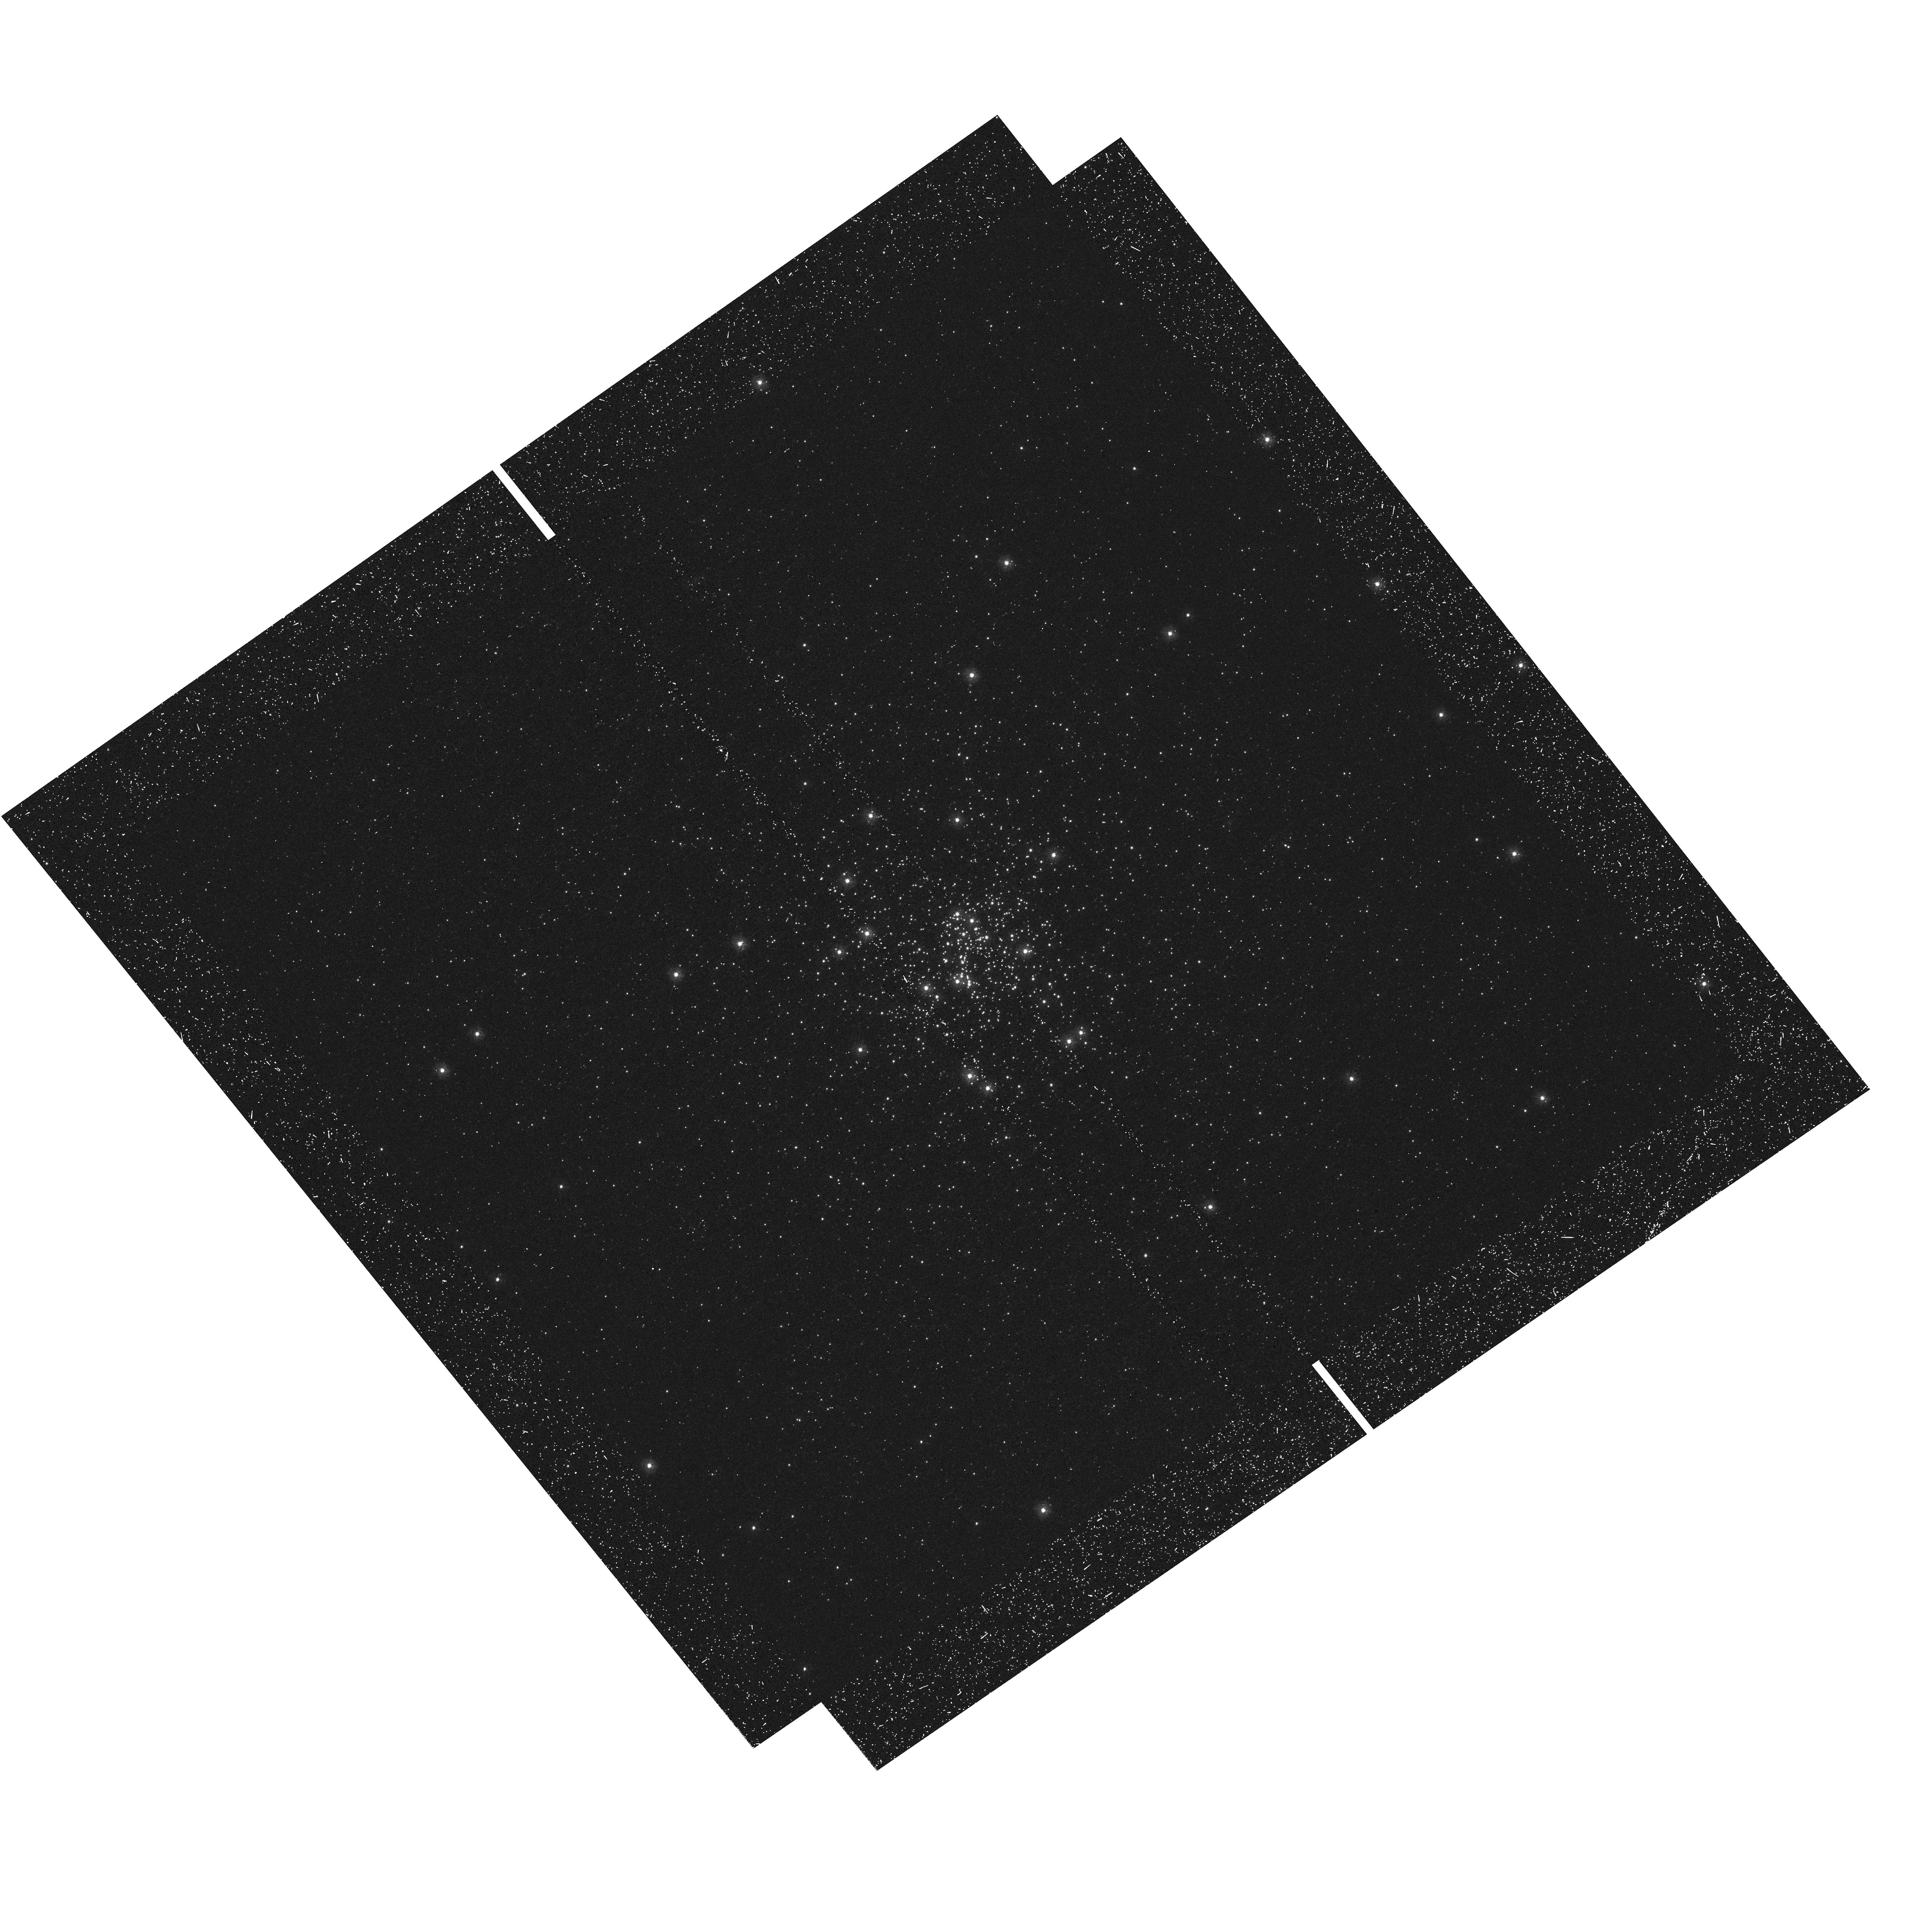
Target: NGC-6717
Instrument: WFC3/UVIS
Filter: F275W
Exposure: 23 min
Observation ID: hst_13297_39_wfc3_uvis_f275w_icau39

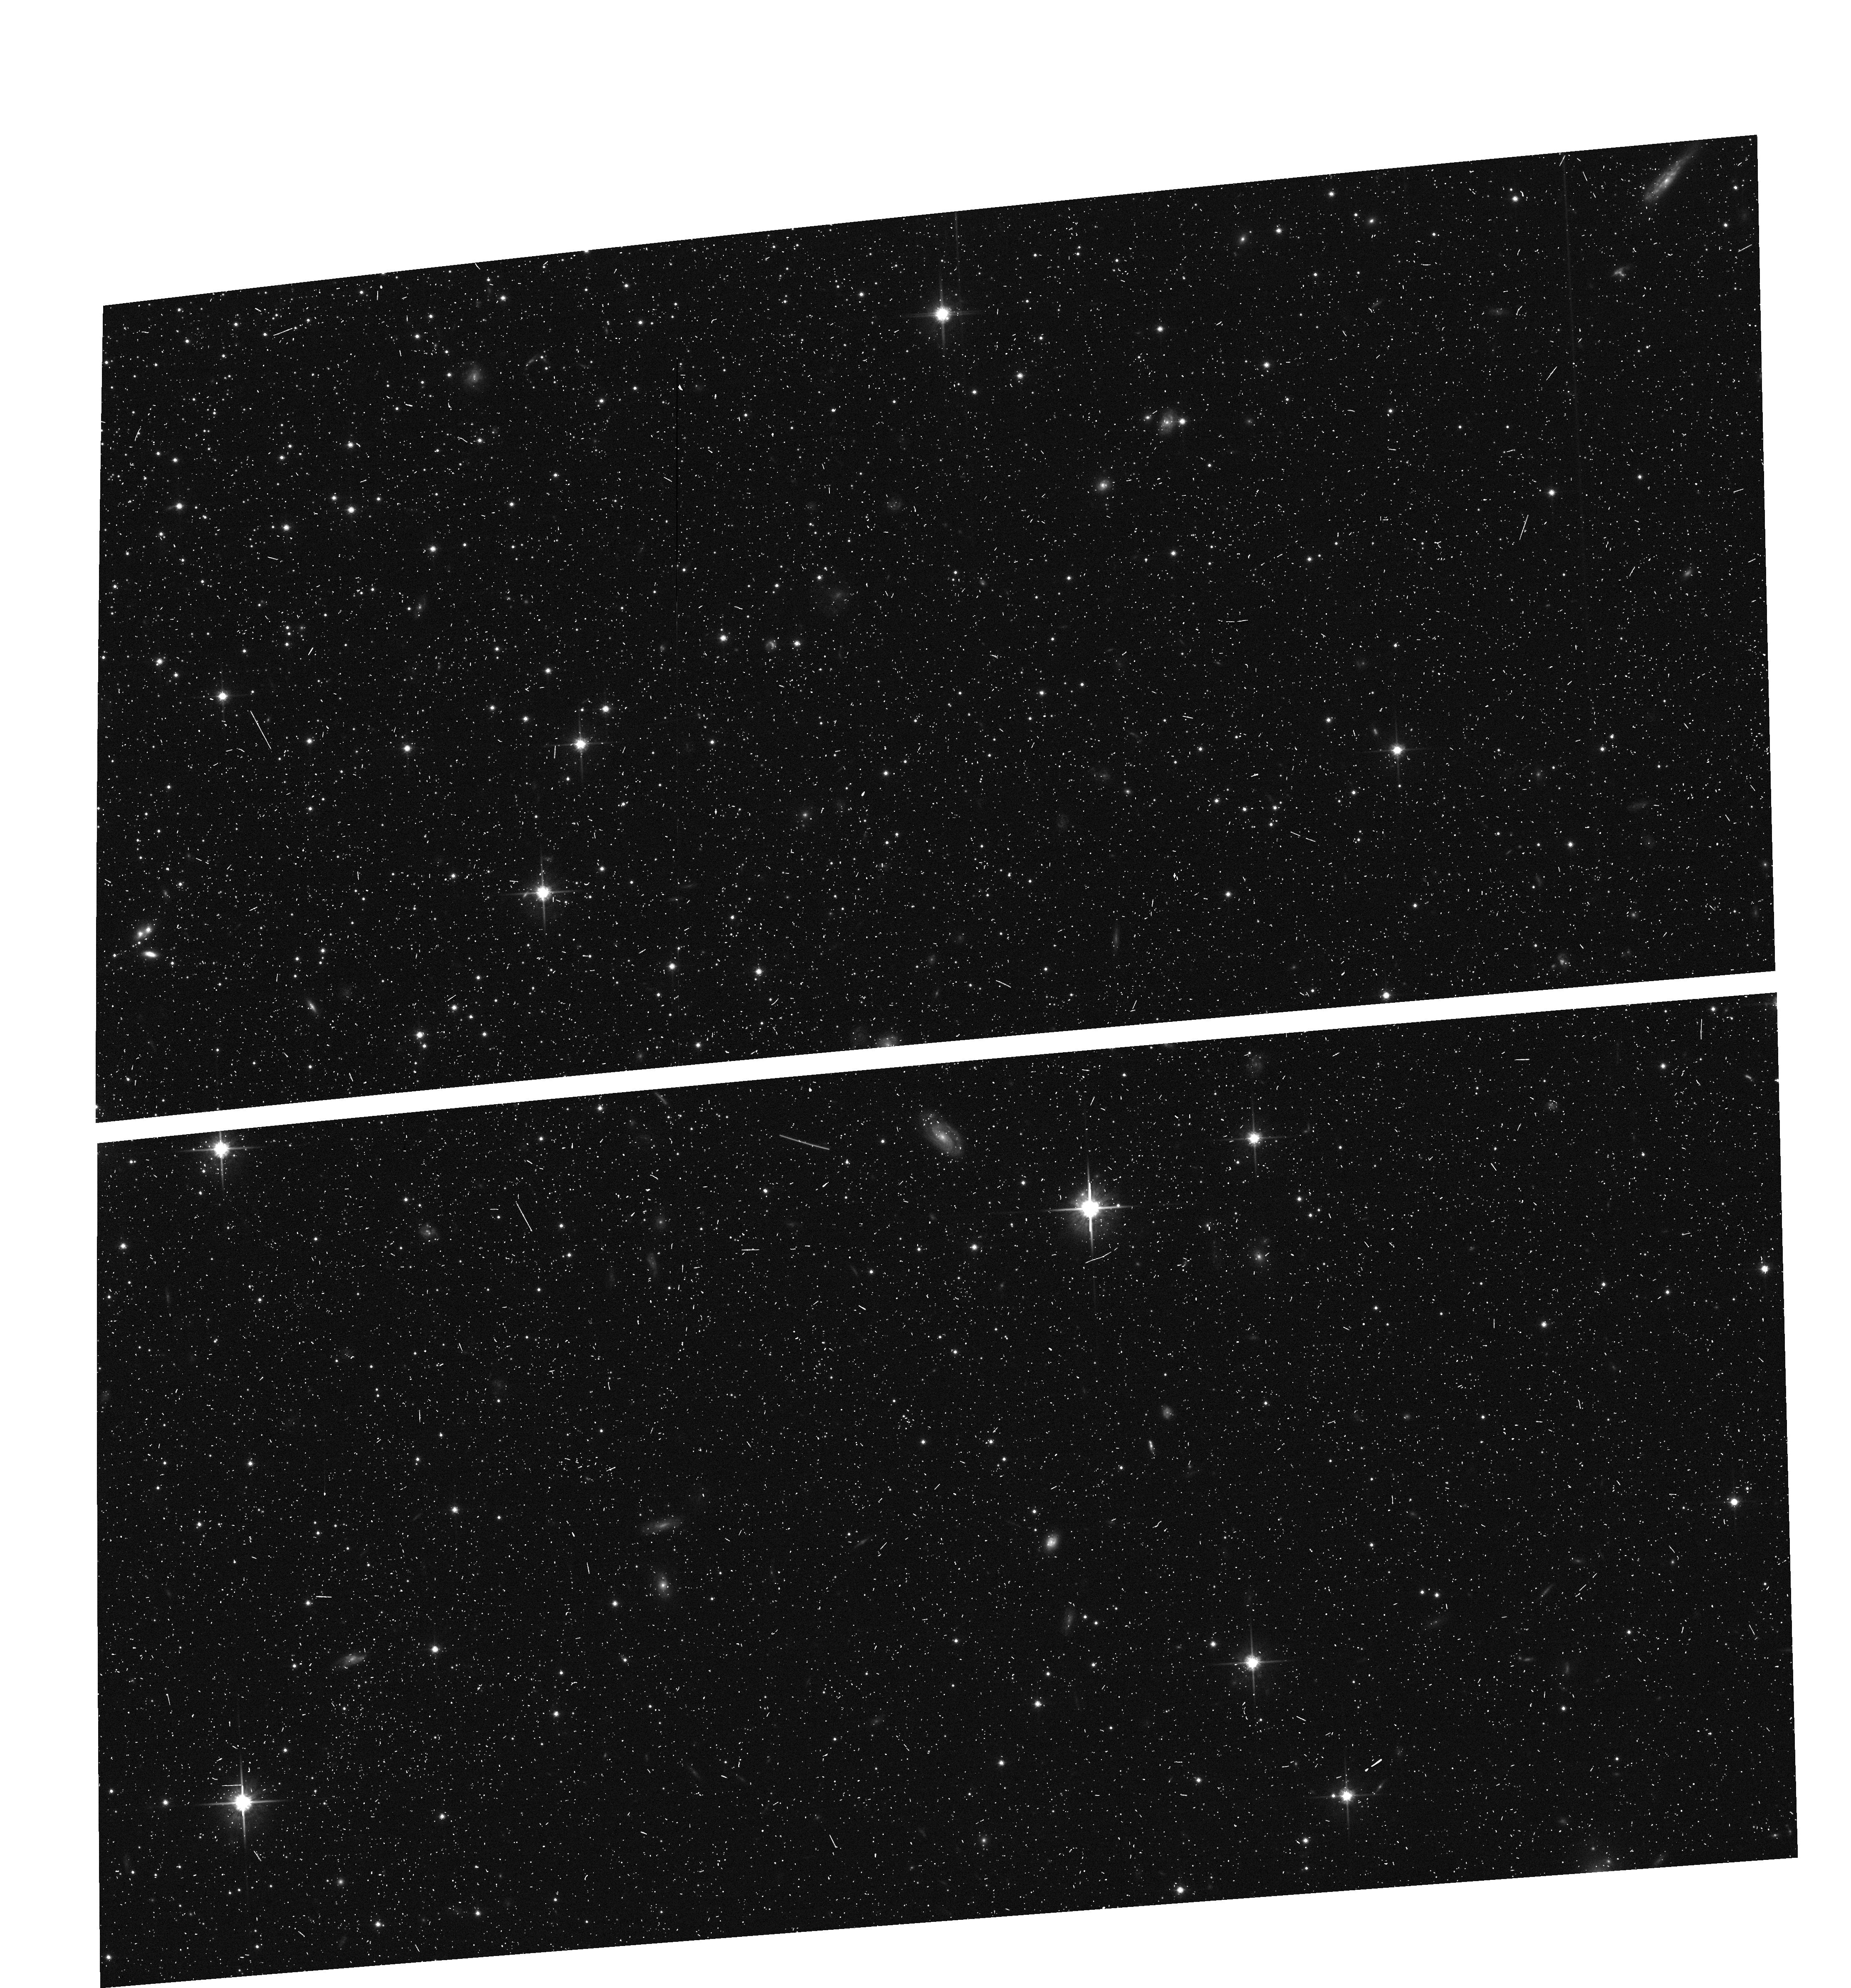
Target: NGC-7099-M-30
Instrument: ACS/WFC
Filter: F814W
Exposure: 10 min
Observation ID: hst_13297_0d_acs_wfc_f814w_jcau0d

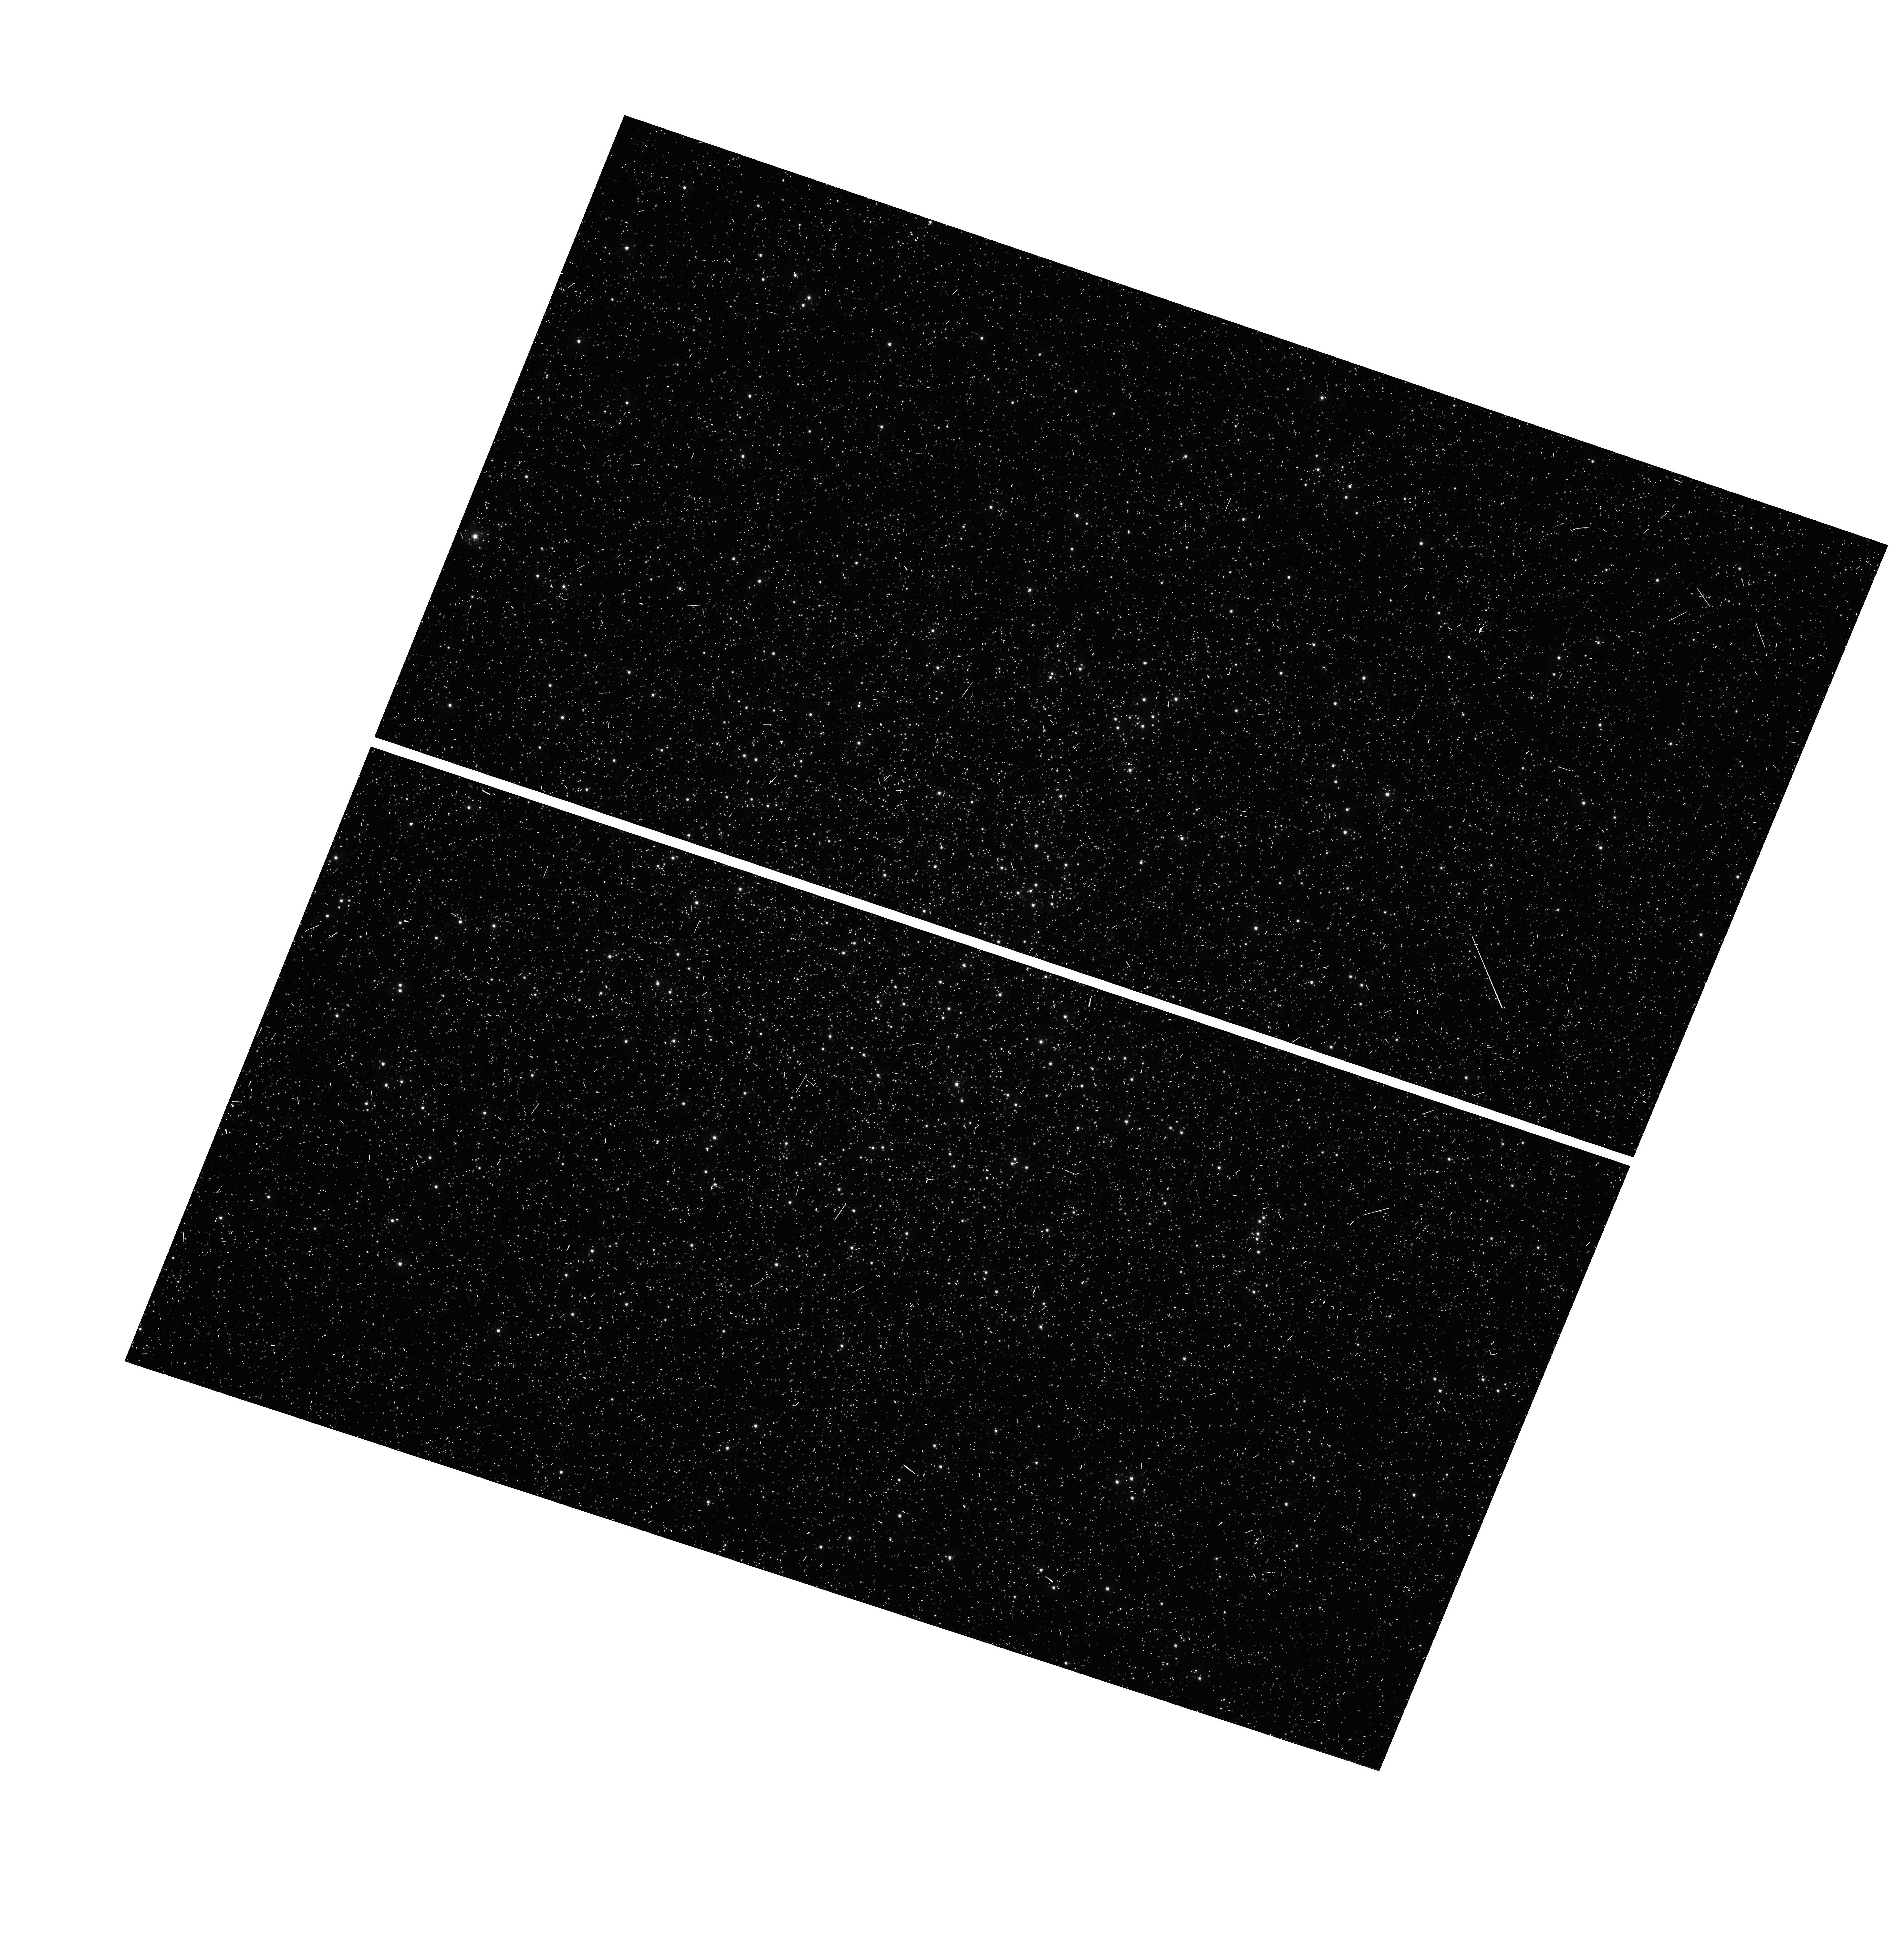
Target: NGC-4833
Instrument: WFC3/UVIS
Filter: F336W
Exposure: 6 min
Observation ID: hst_13297_48_wfc3_uvis_f336w_icau48

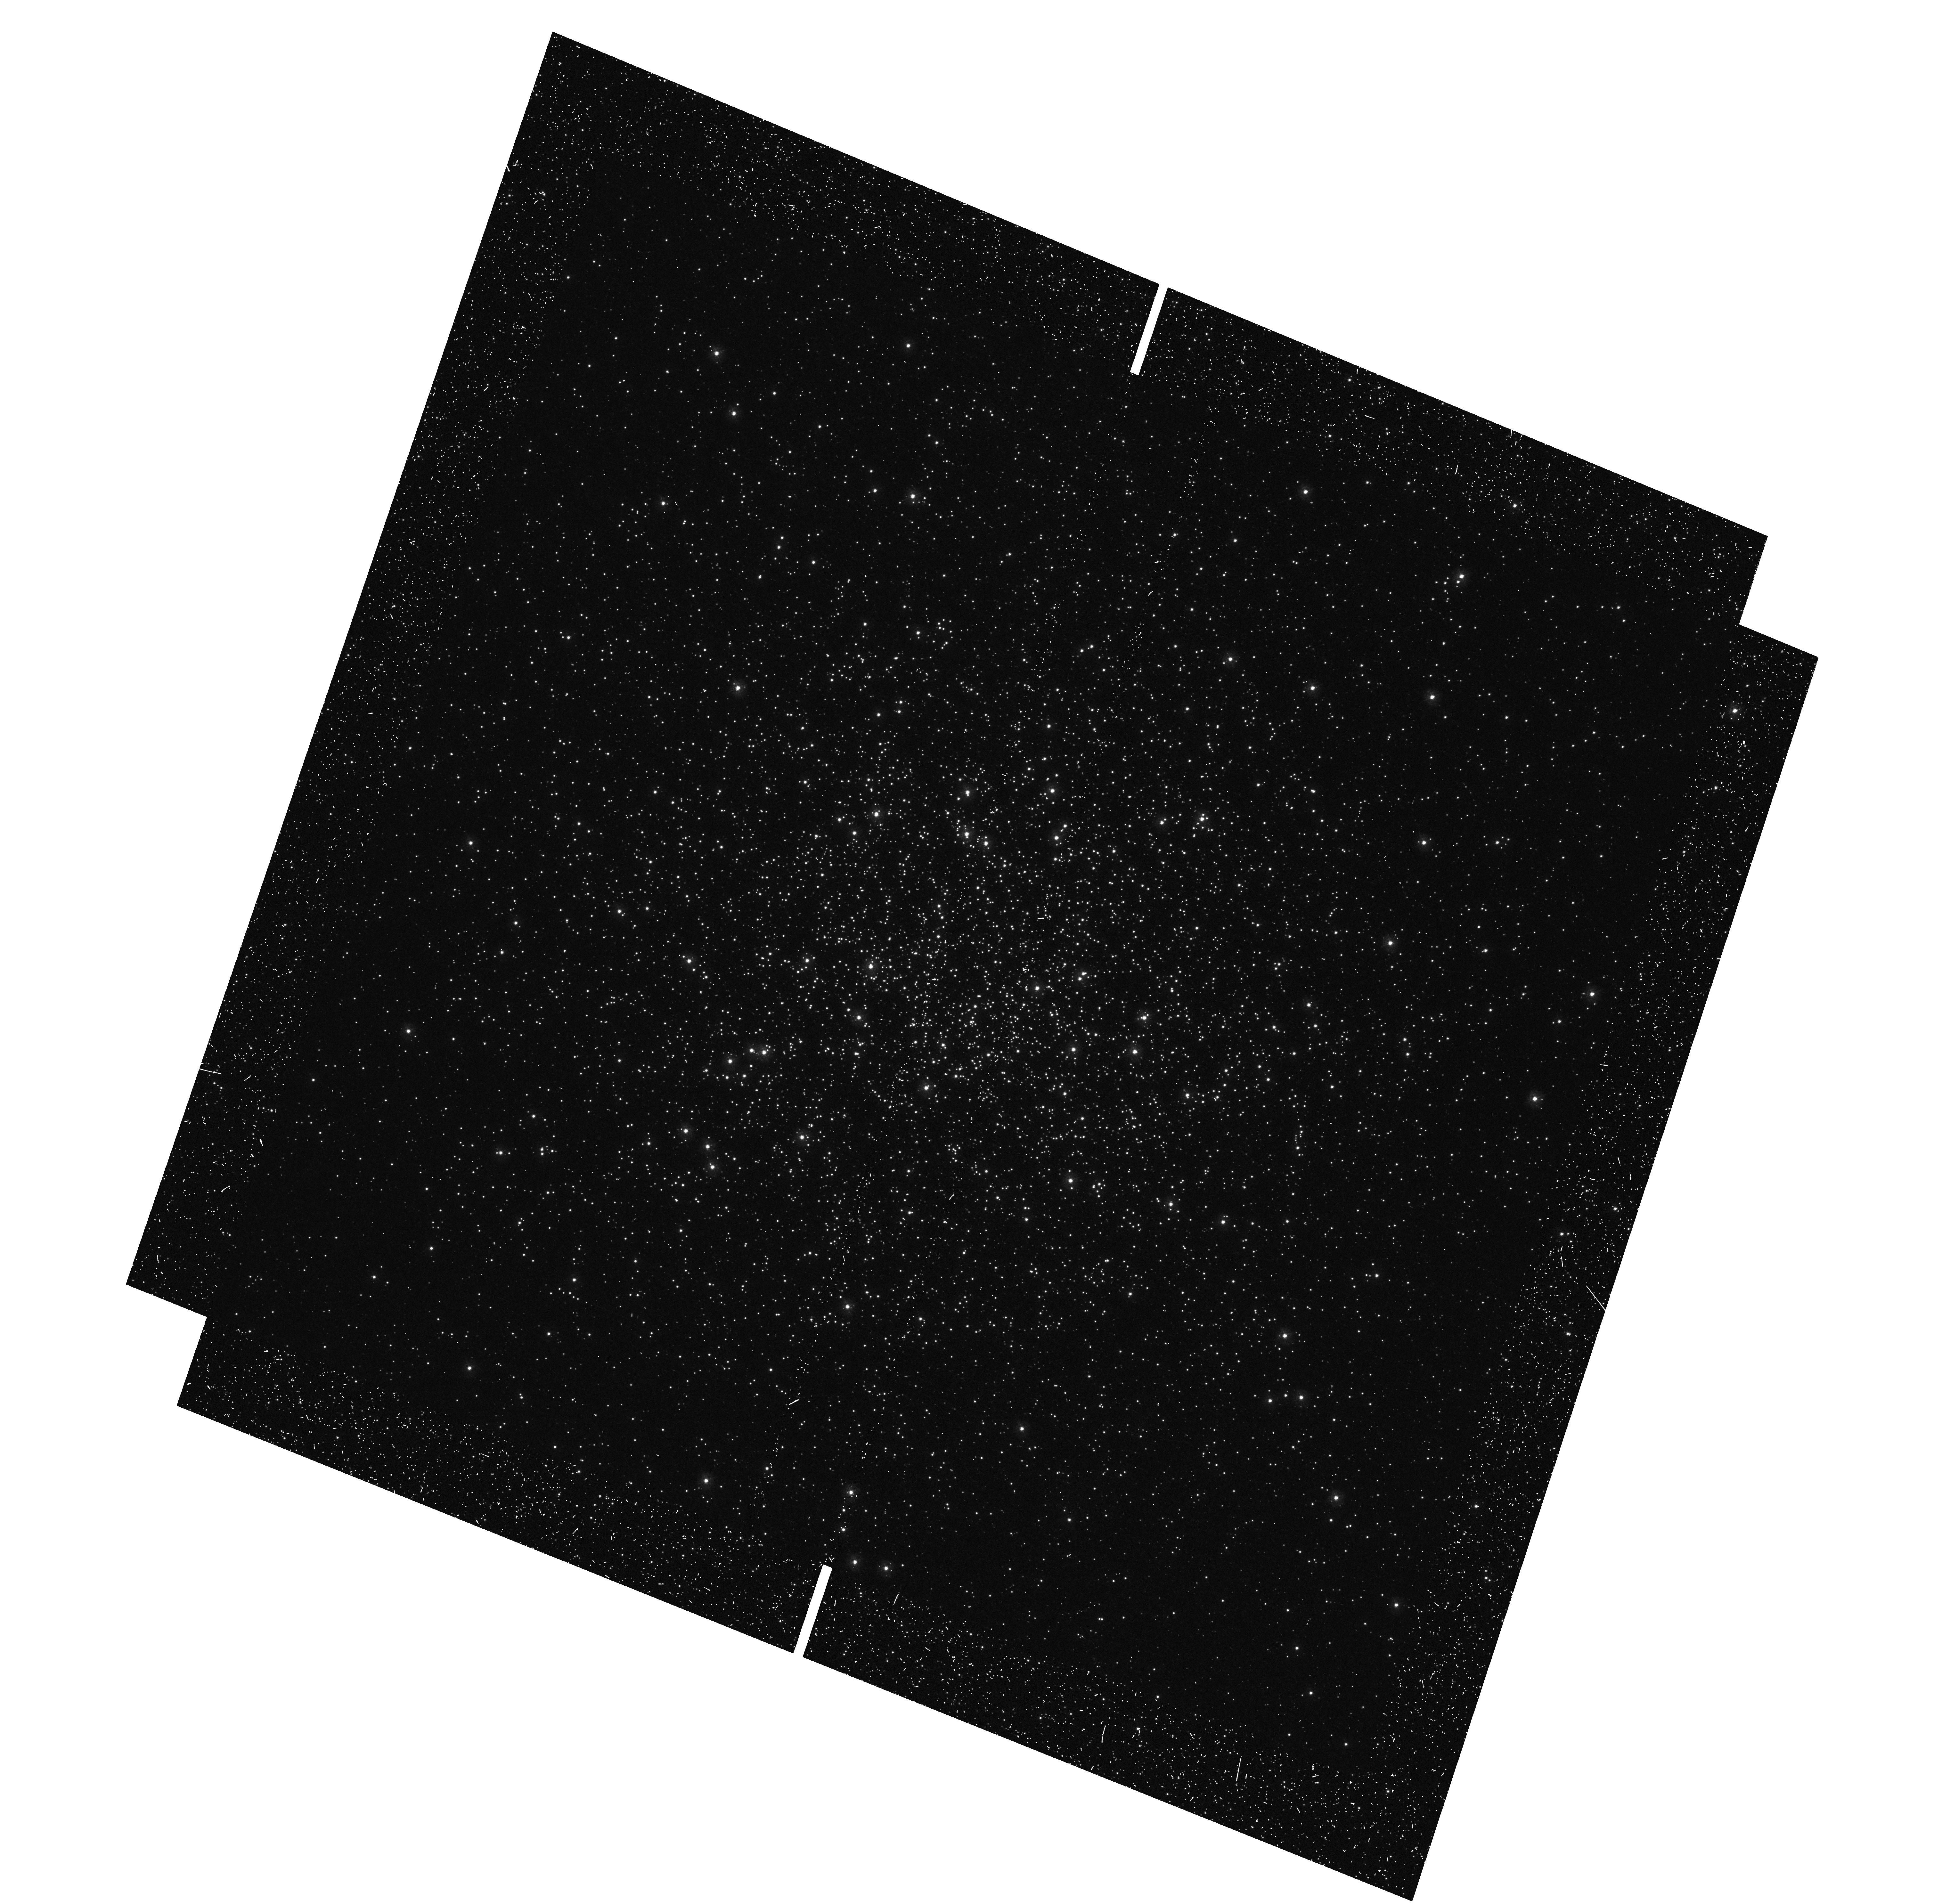
Target: NGC-4590-M-68
Instrument: WFC3/UVIS
Filter: F275W
Exposure: 23 min
Observation ID: hst_13297_77_wfc3_uvis_f275w_icau77

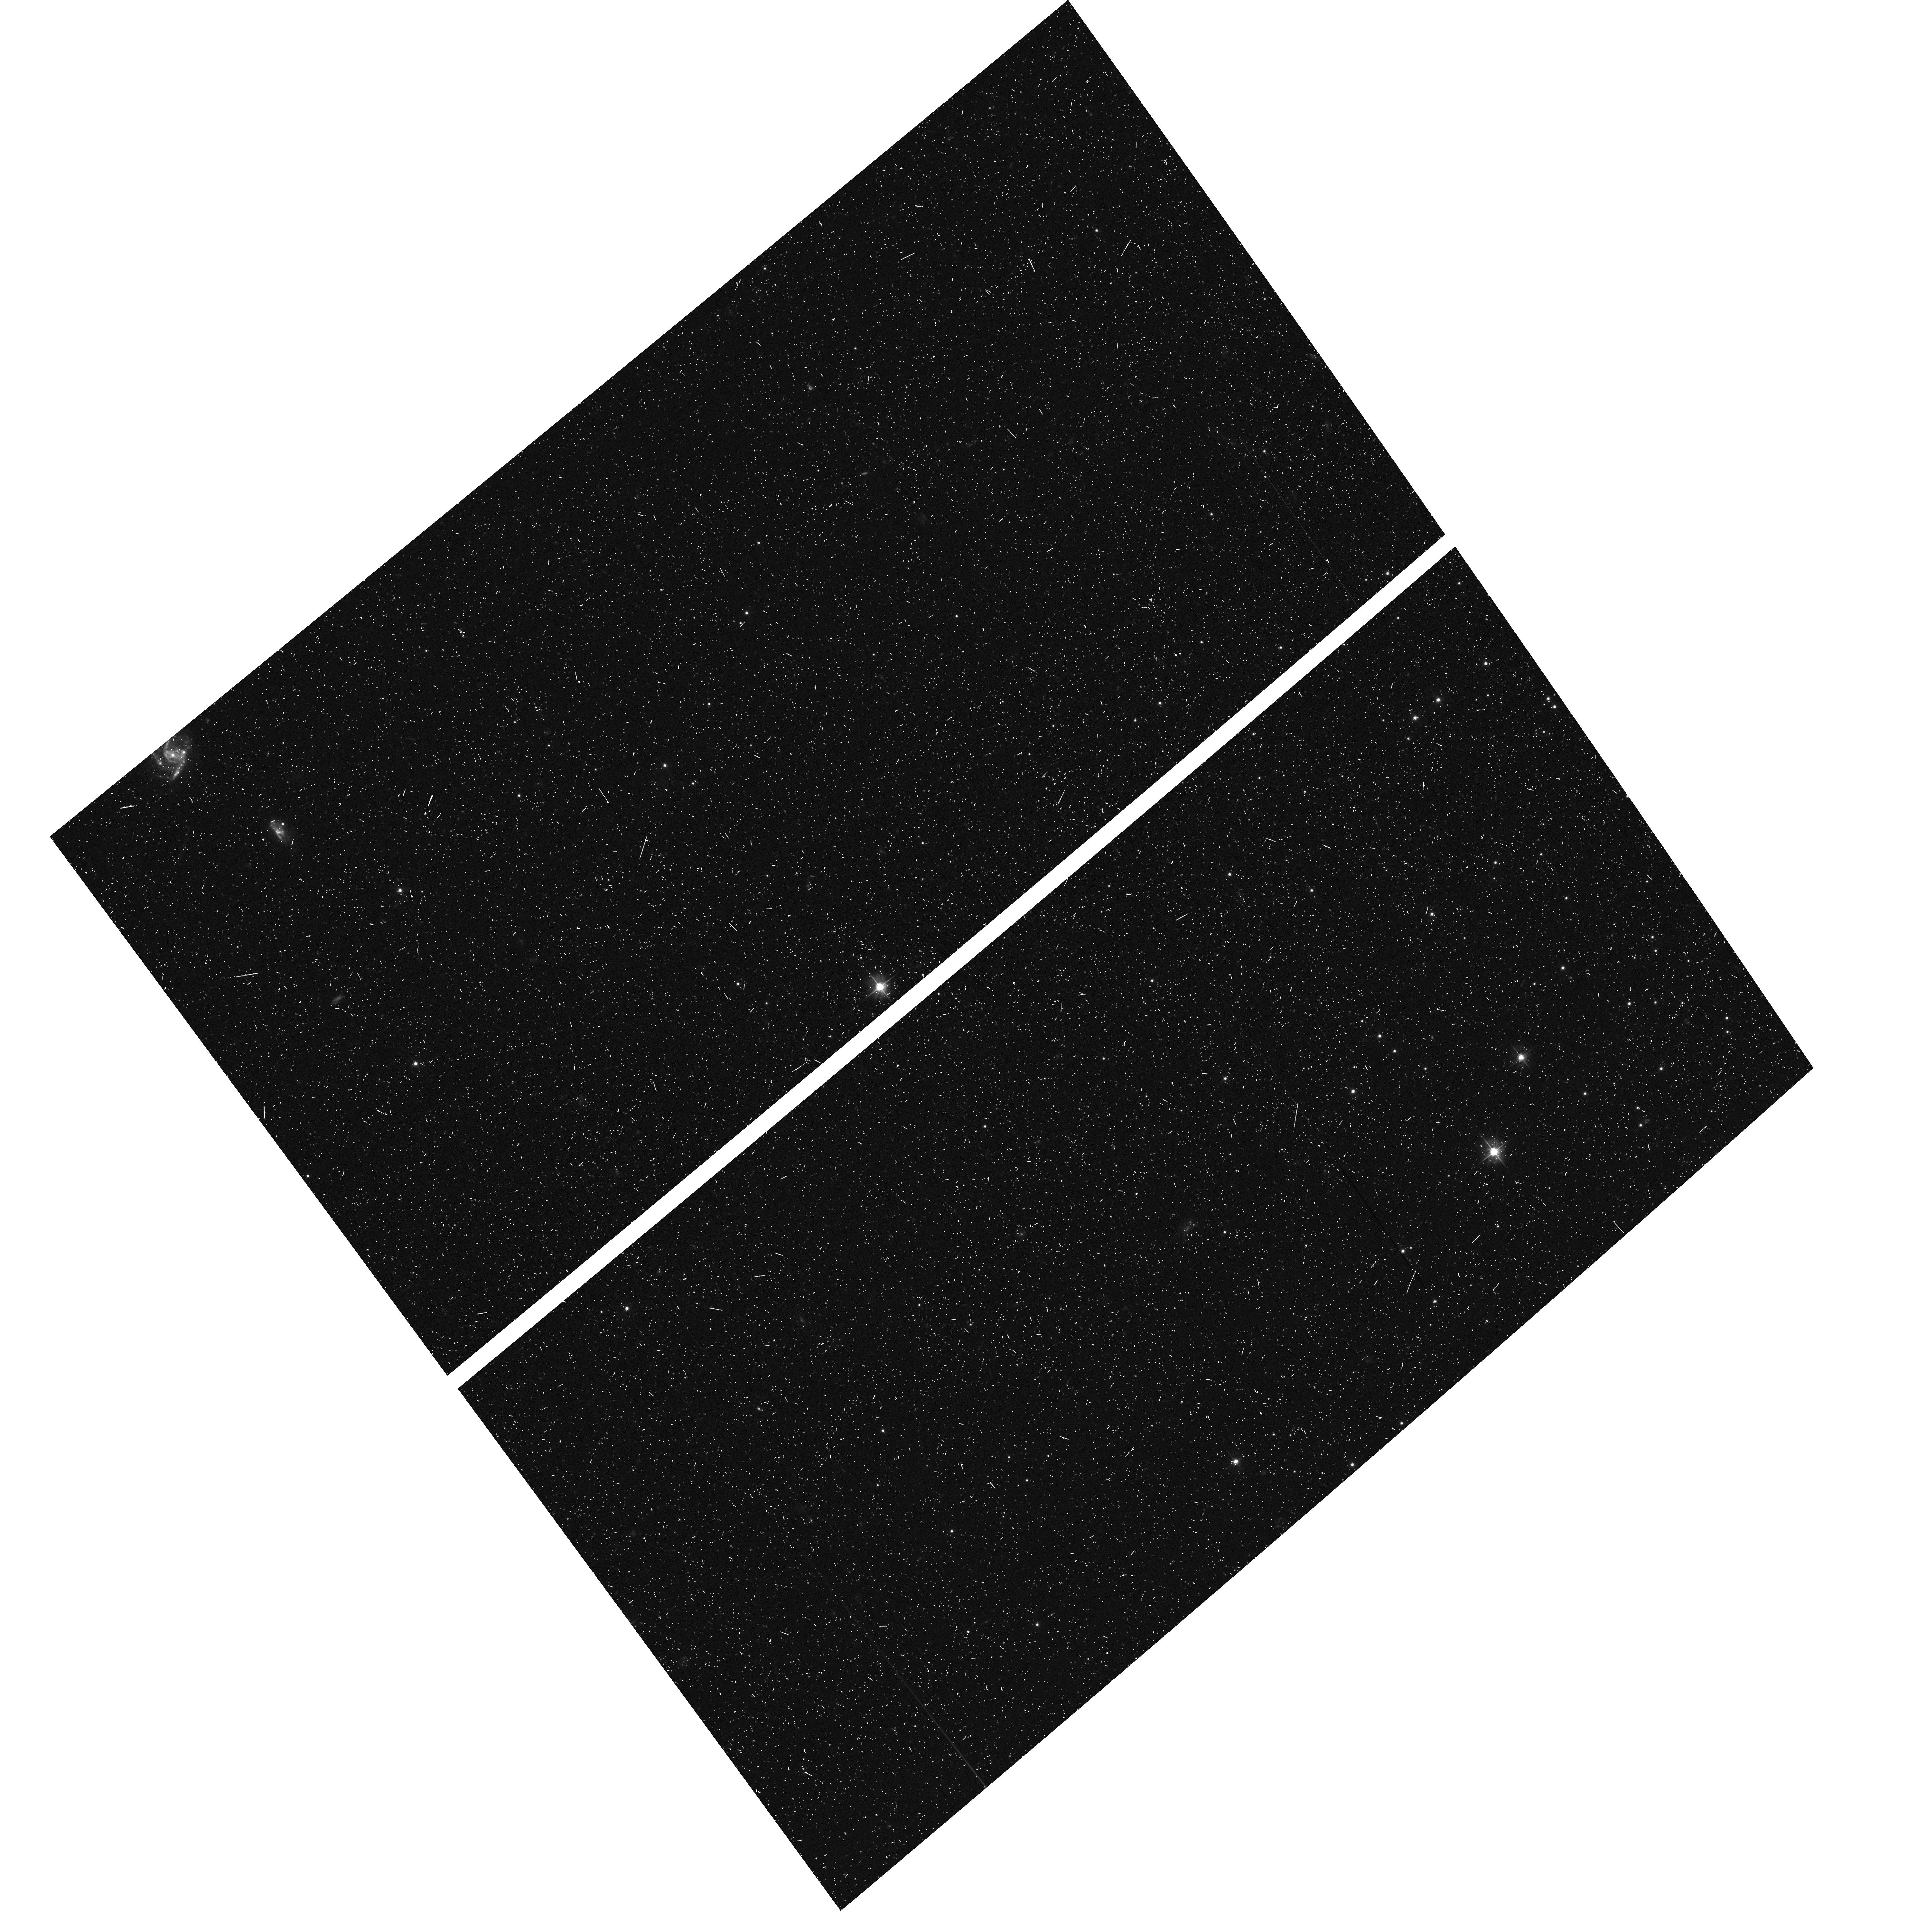
Target: NGC-5053
Instrument: ACS/WFC
Filter: F475W
Exposure: 12 min
Observation ID: hst_13297_30_acs_wfc_f475w_jcau30

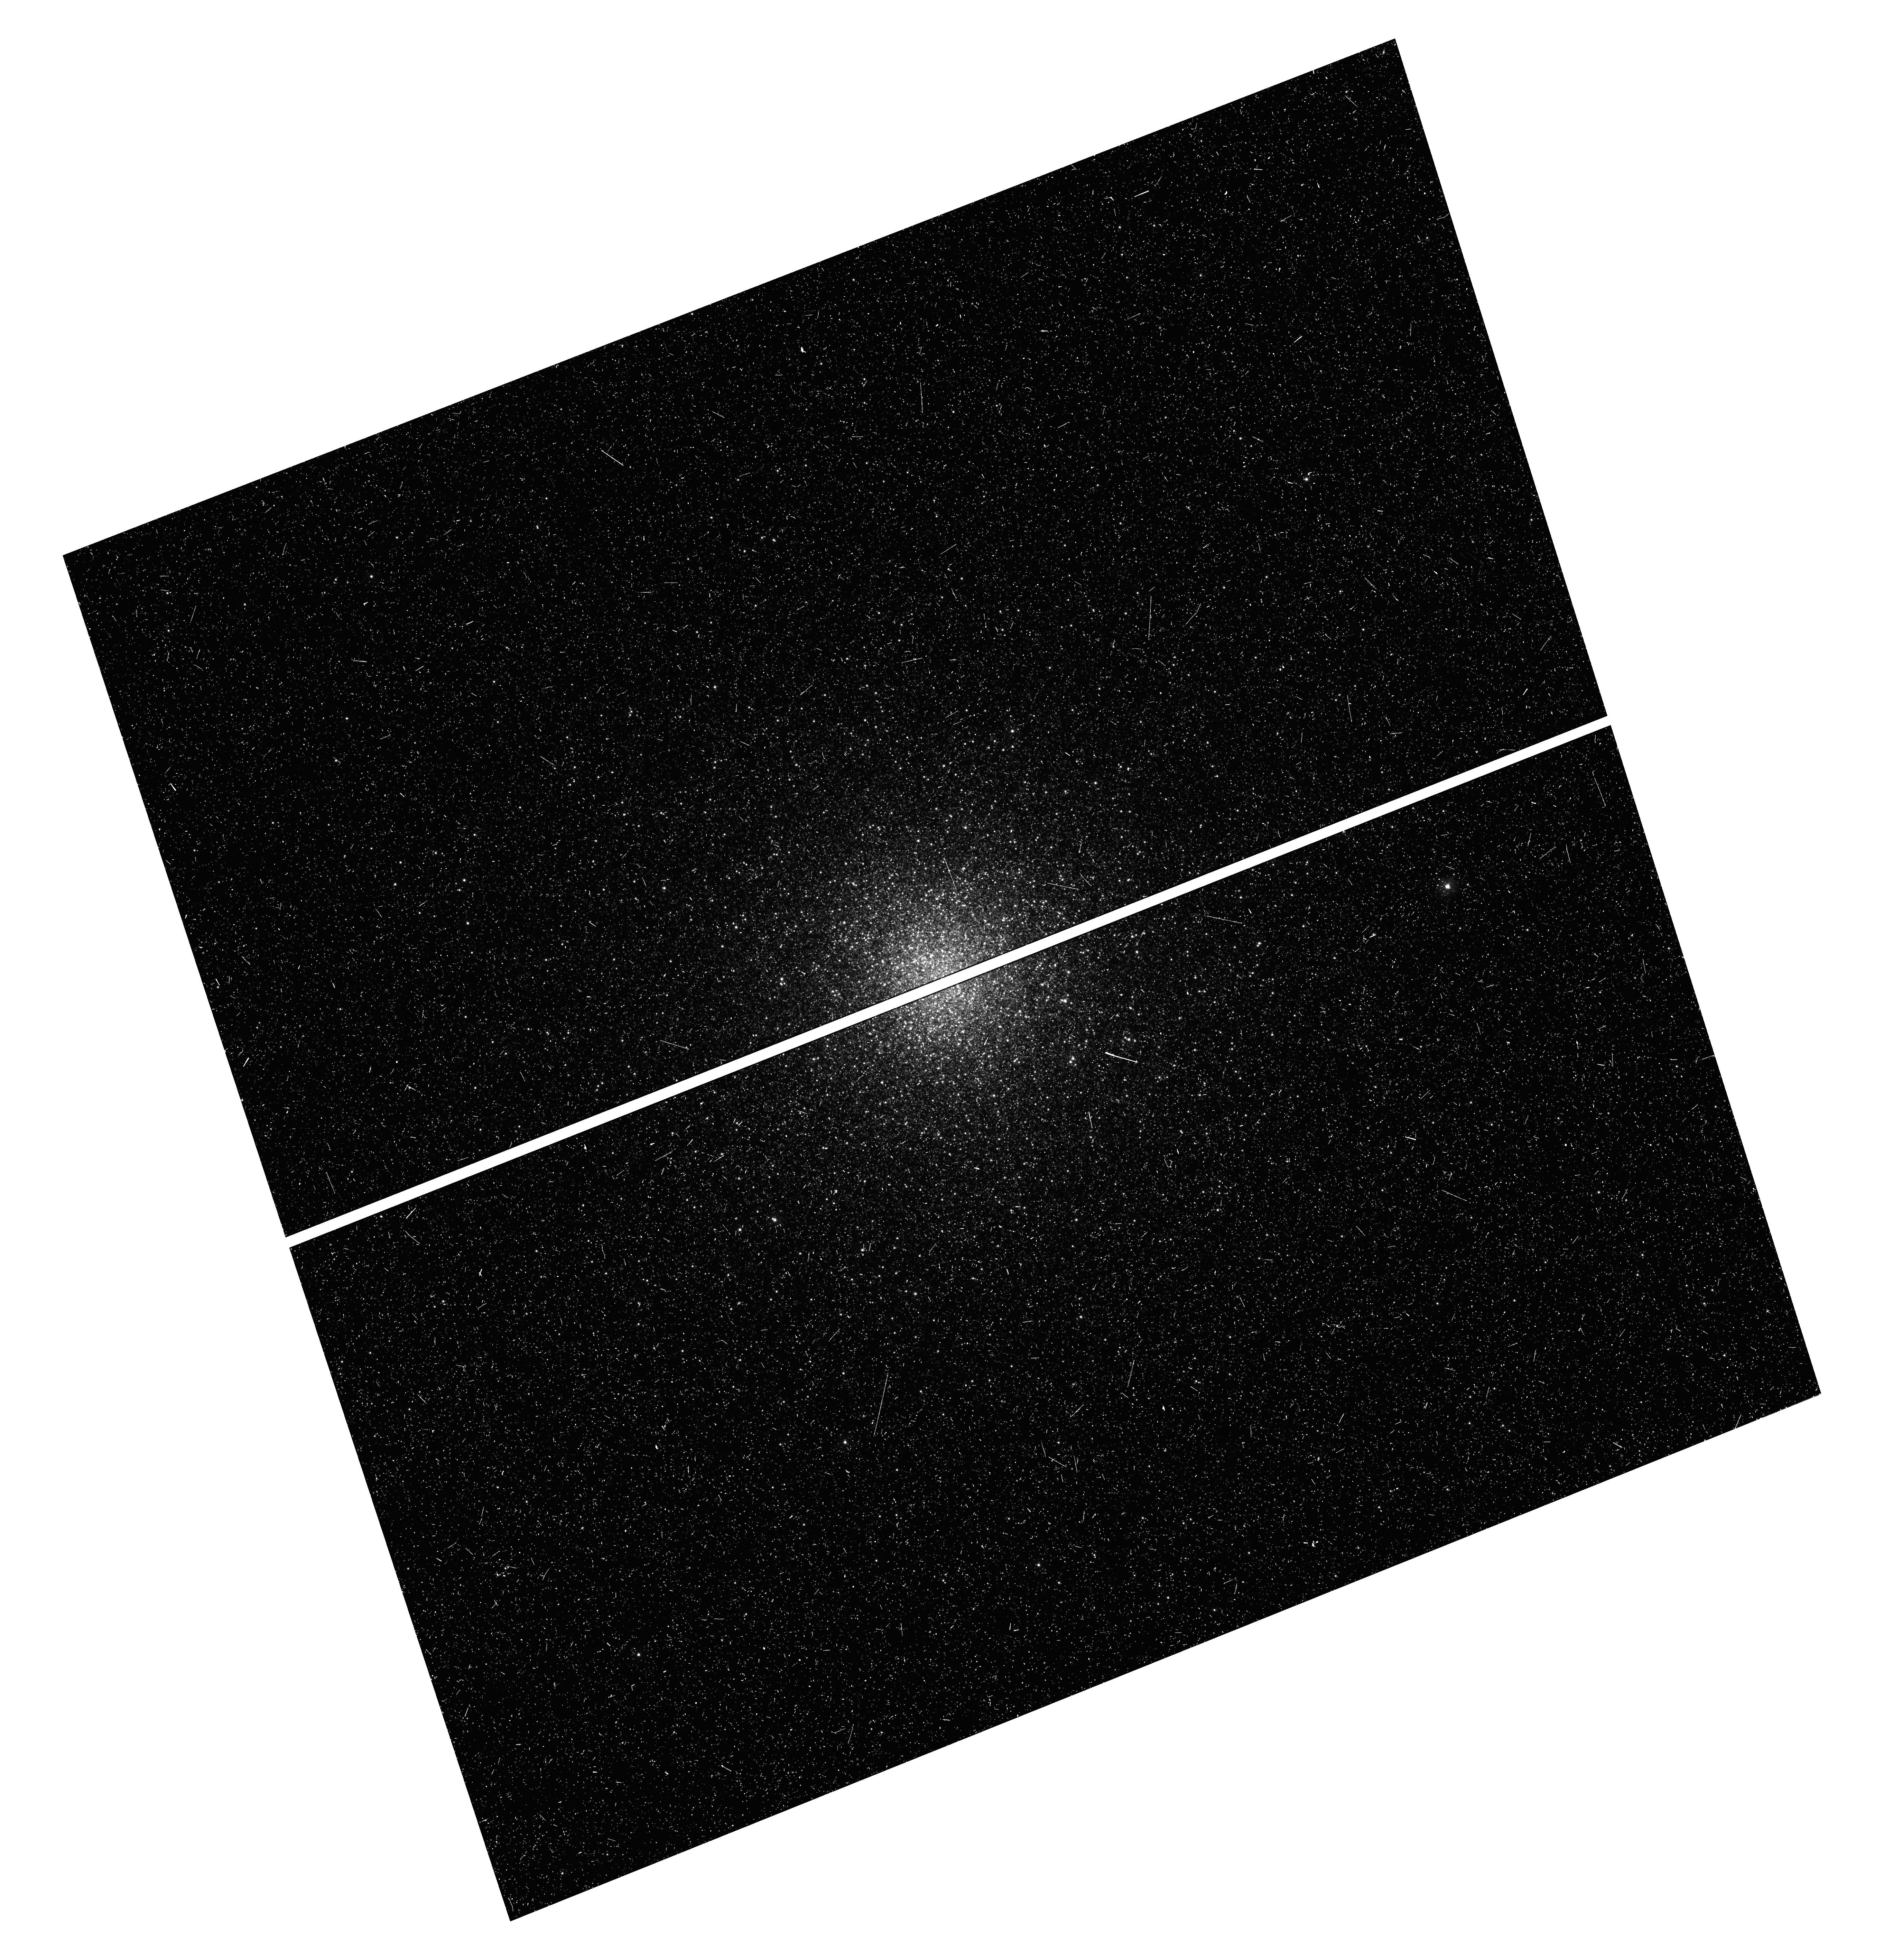
Target: NGC-6715-M-54
Instrument: WFC3/UVIS
Filter: F275W
Exposure: 29 min
Observation ID: hst_13297_25_wfc3_uvis_f275w_icau25

The HST Legacy Survey of Galactic Globular Clusters: Shedding UV Light on Their Populations and Formation (PI: Piotto, Giampaolo)

This is a UV-initiative proposal to complement the existing F606W and F814W database of the ACS Globular Cluster (GC) Treasury by imaging most of its clusters through UV/blue WFC3/UVIS filters F275W, F336W and F438W. This "magic trio" of filters has shown an uncanny ability to disentangle and characterize multiple-population (MP) patterns, in a way that is exquisitely sensitive to C, N, and O abundance variations. Combination of these passbands with the optical ones also gives the best leverage for measuring helium enrichment. The dozen clusters so far observed in these bands exhibit a bewildering variety of MP patterns, so that only a wide survey can map the full variance of the phenomenon. This ubiquity of multiple stellar generations in GCs has made the formation of these cornerstone objects more intriguing than ever; GC formation and the origin of their MPs have now become one and the same problem. Our resulting five-band Treasury database will also provide unique tools to address a wide variety of other issues, such as: the advanced evolution of intermediate-mass stars; their chemical yields and contribution to the chemical evolution of galaxies; the calibration of UV-optical colors for unresolved stellar systems; the nature of the second parameter(s) that control the morphology of the horizontal branch; the identification and characterization of blue stragglers, high-energy sources, optical counterparts of millisecond pulsars, and other exotica that tend to congregate in globular clusters. Thus, an extremely wide scientific return will come from this HST legacy database.